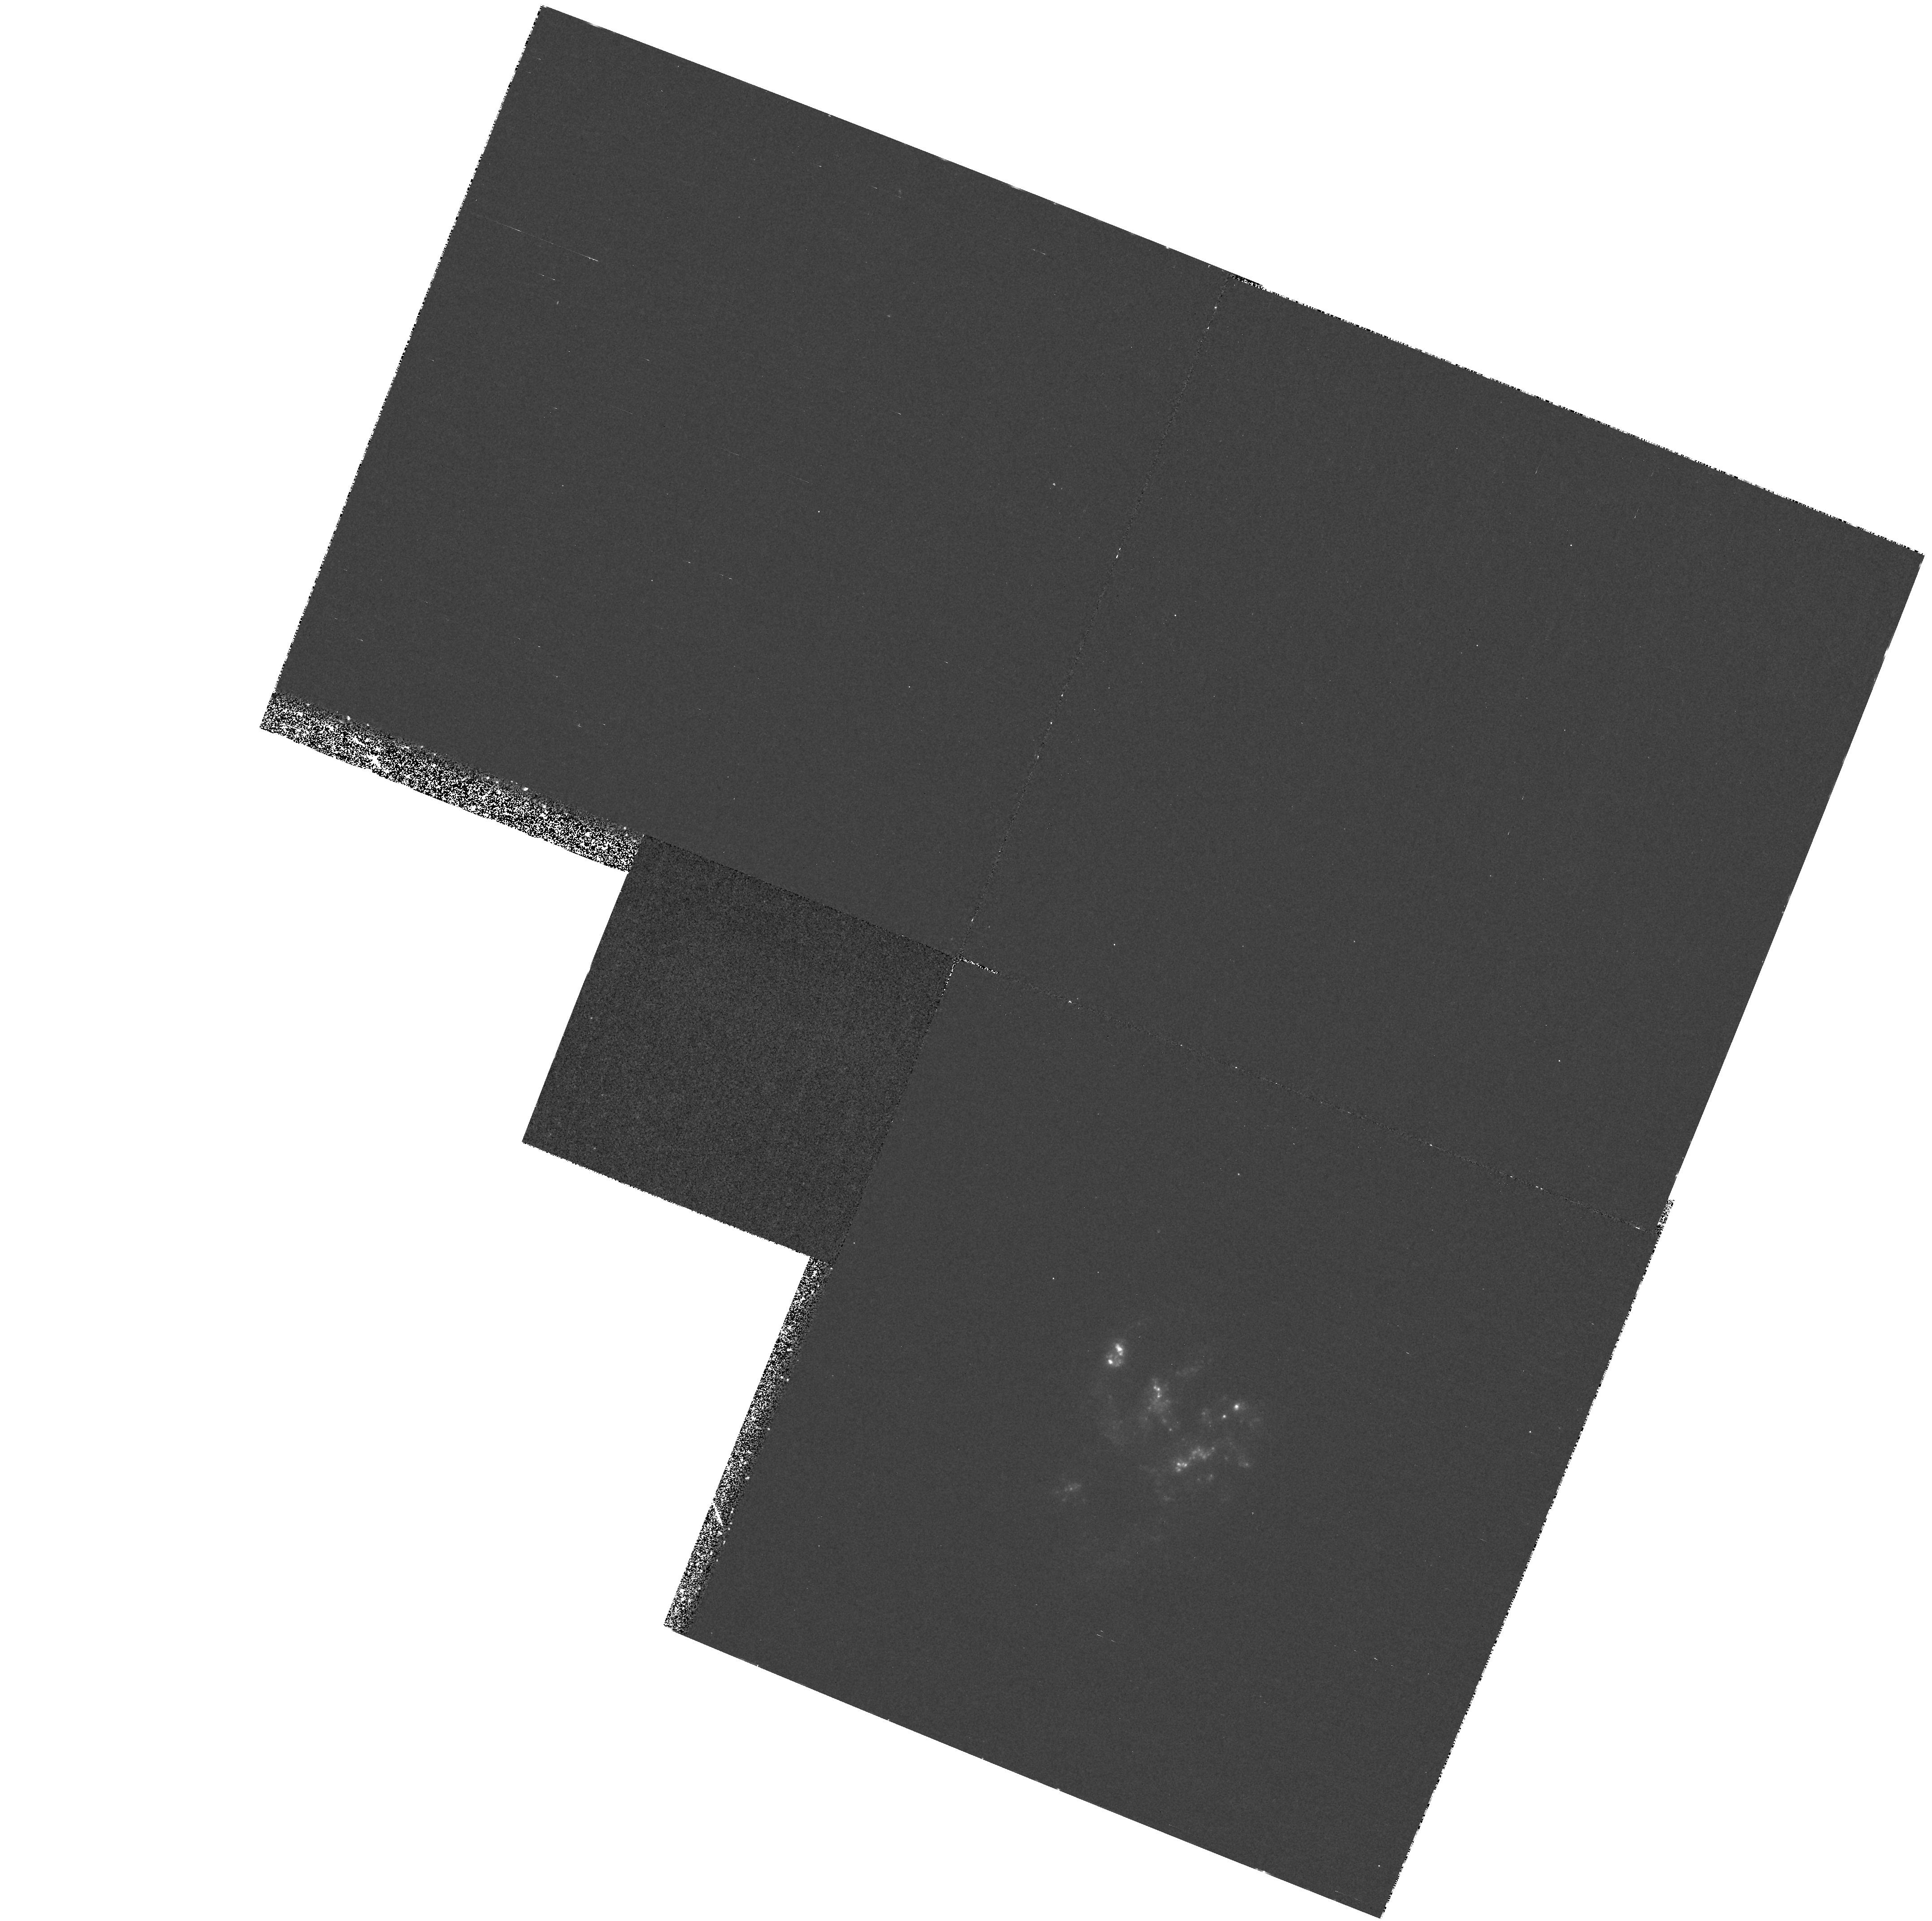
Target: NGC7673
Instrument: WFPC2/PC
Filter: F255W
Exposure: 38 min
Observation ID: hst_6871_01_wfpc2_pc_f255w_u3hh01

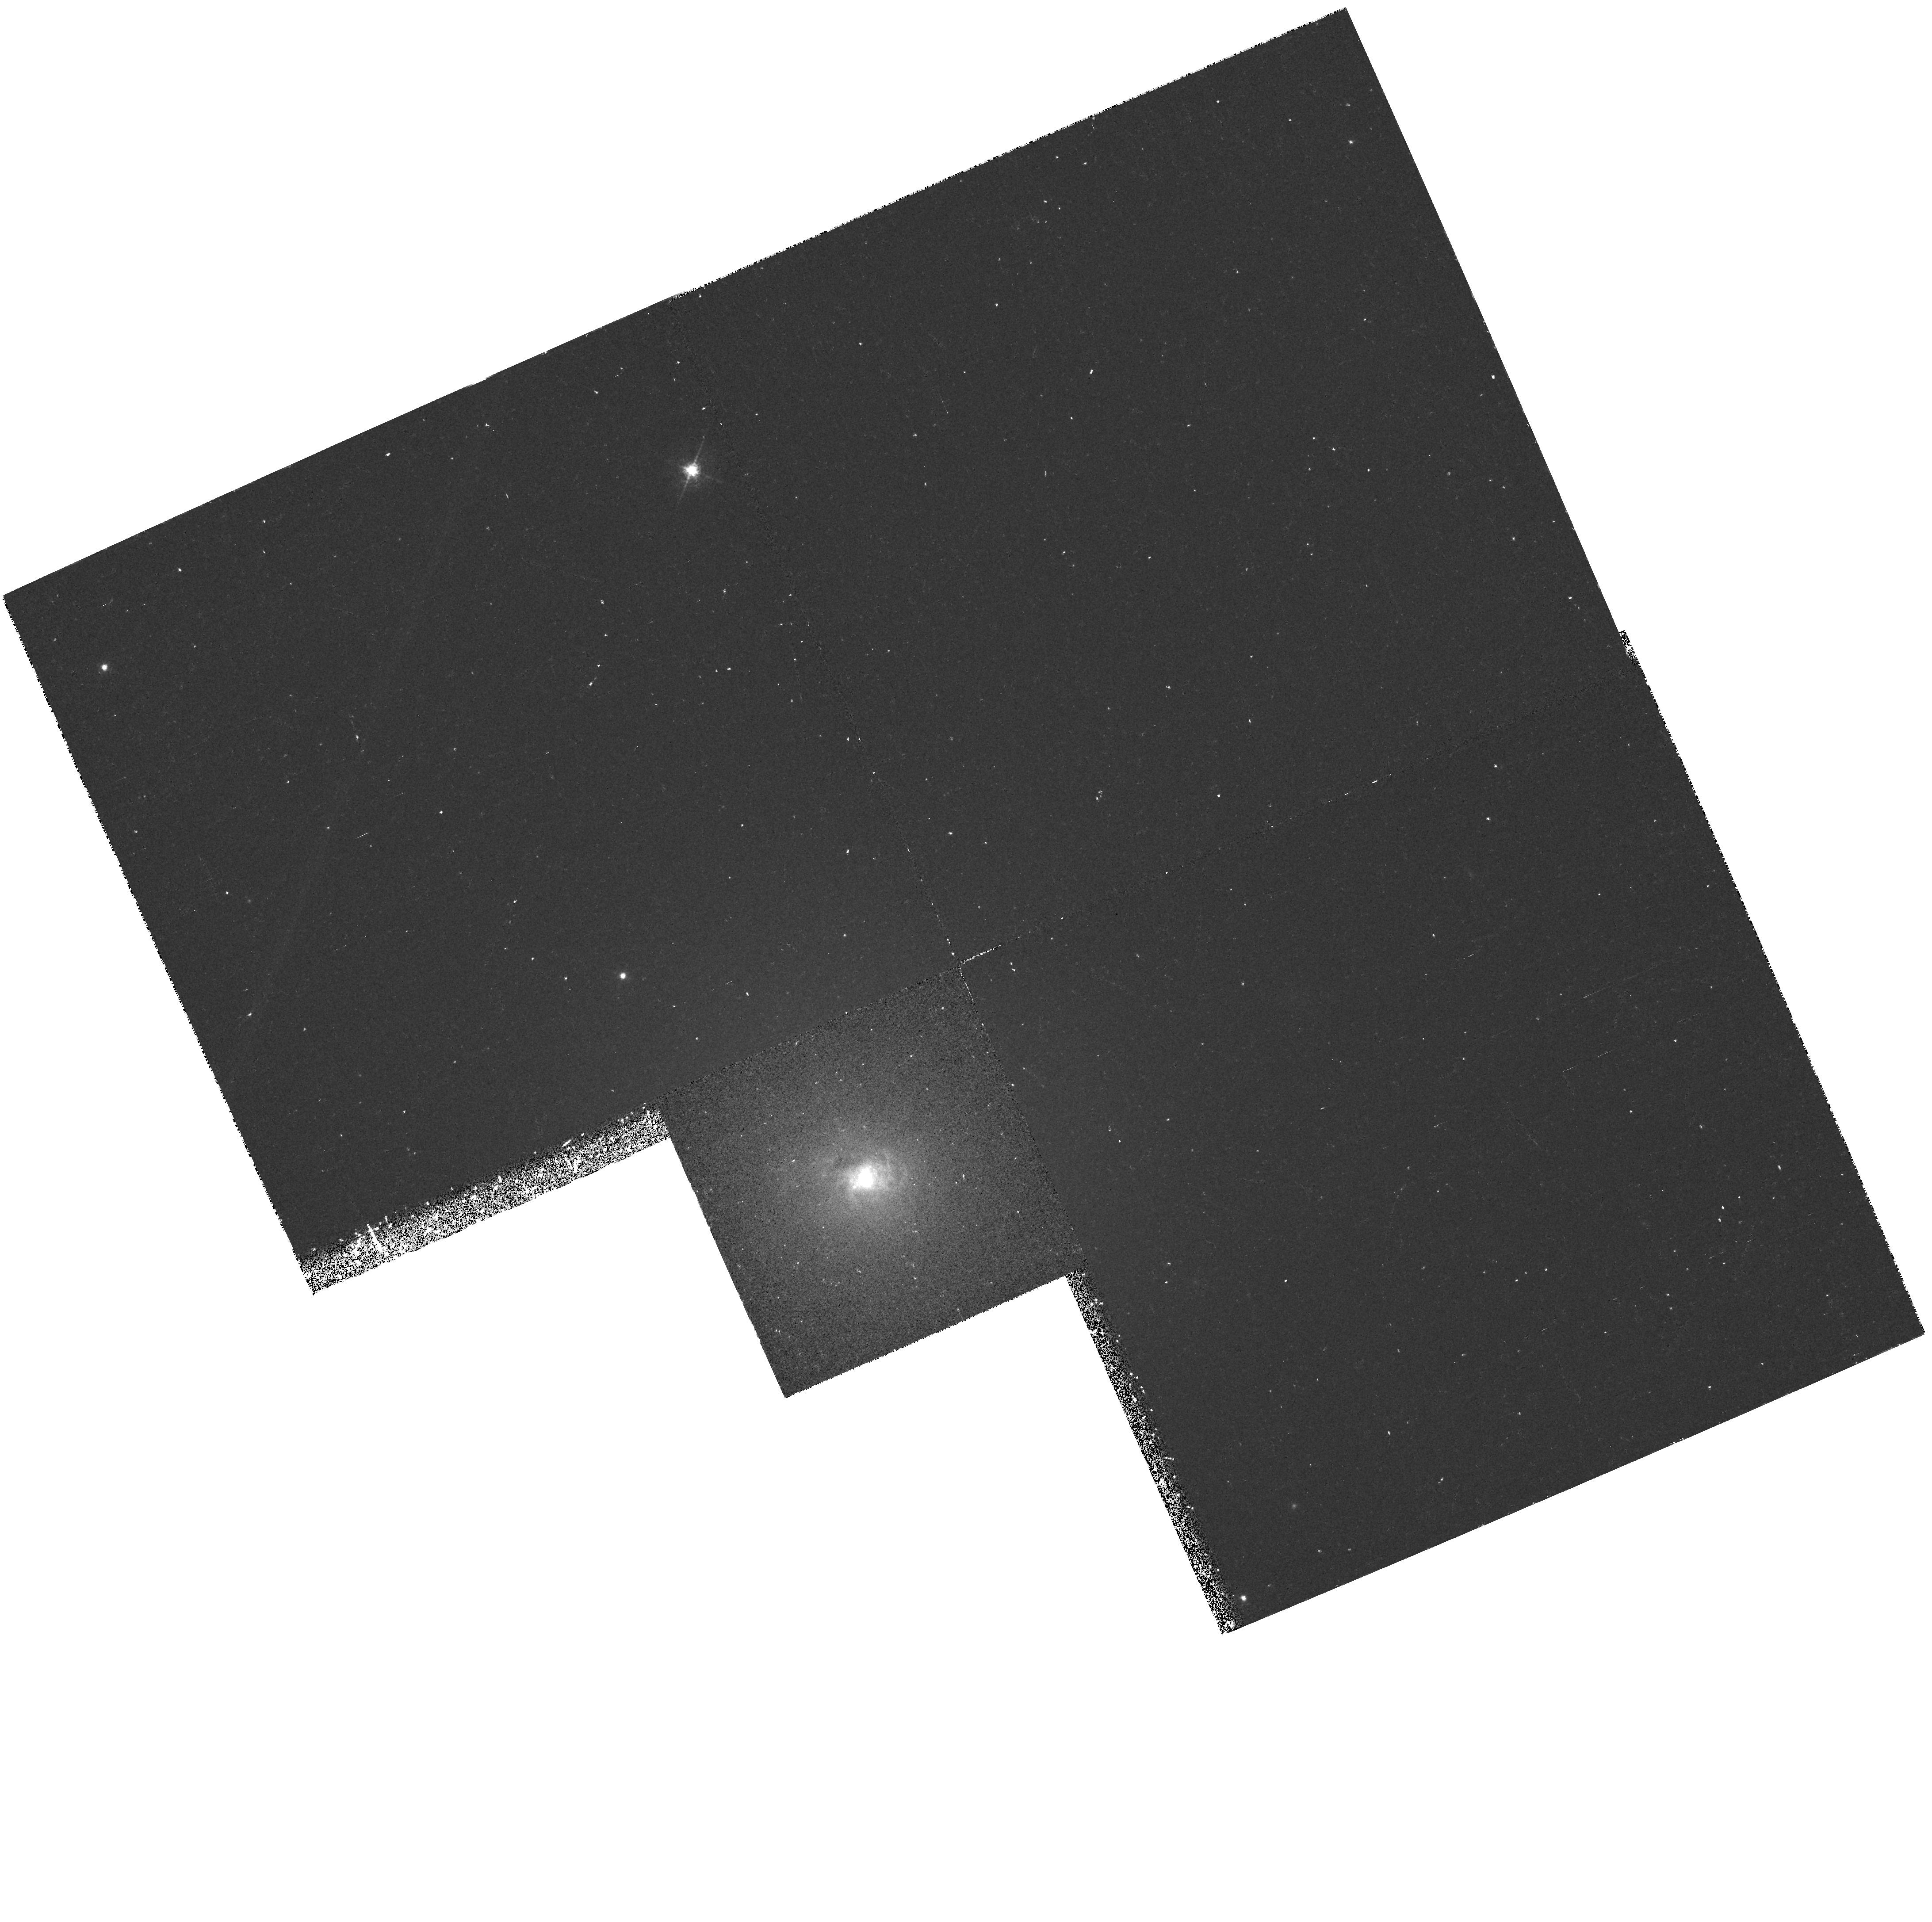
Target: NGC404
Instrument: WFPC2/PC
Filter: F656N
Exposure: 28 min
Observation ID: hst_6871_02_wfpc2_pc_f656n_u3hh02

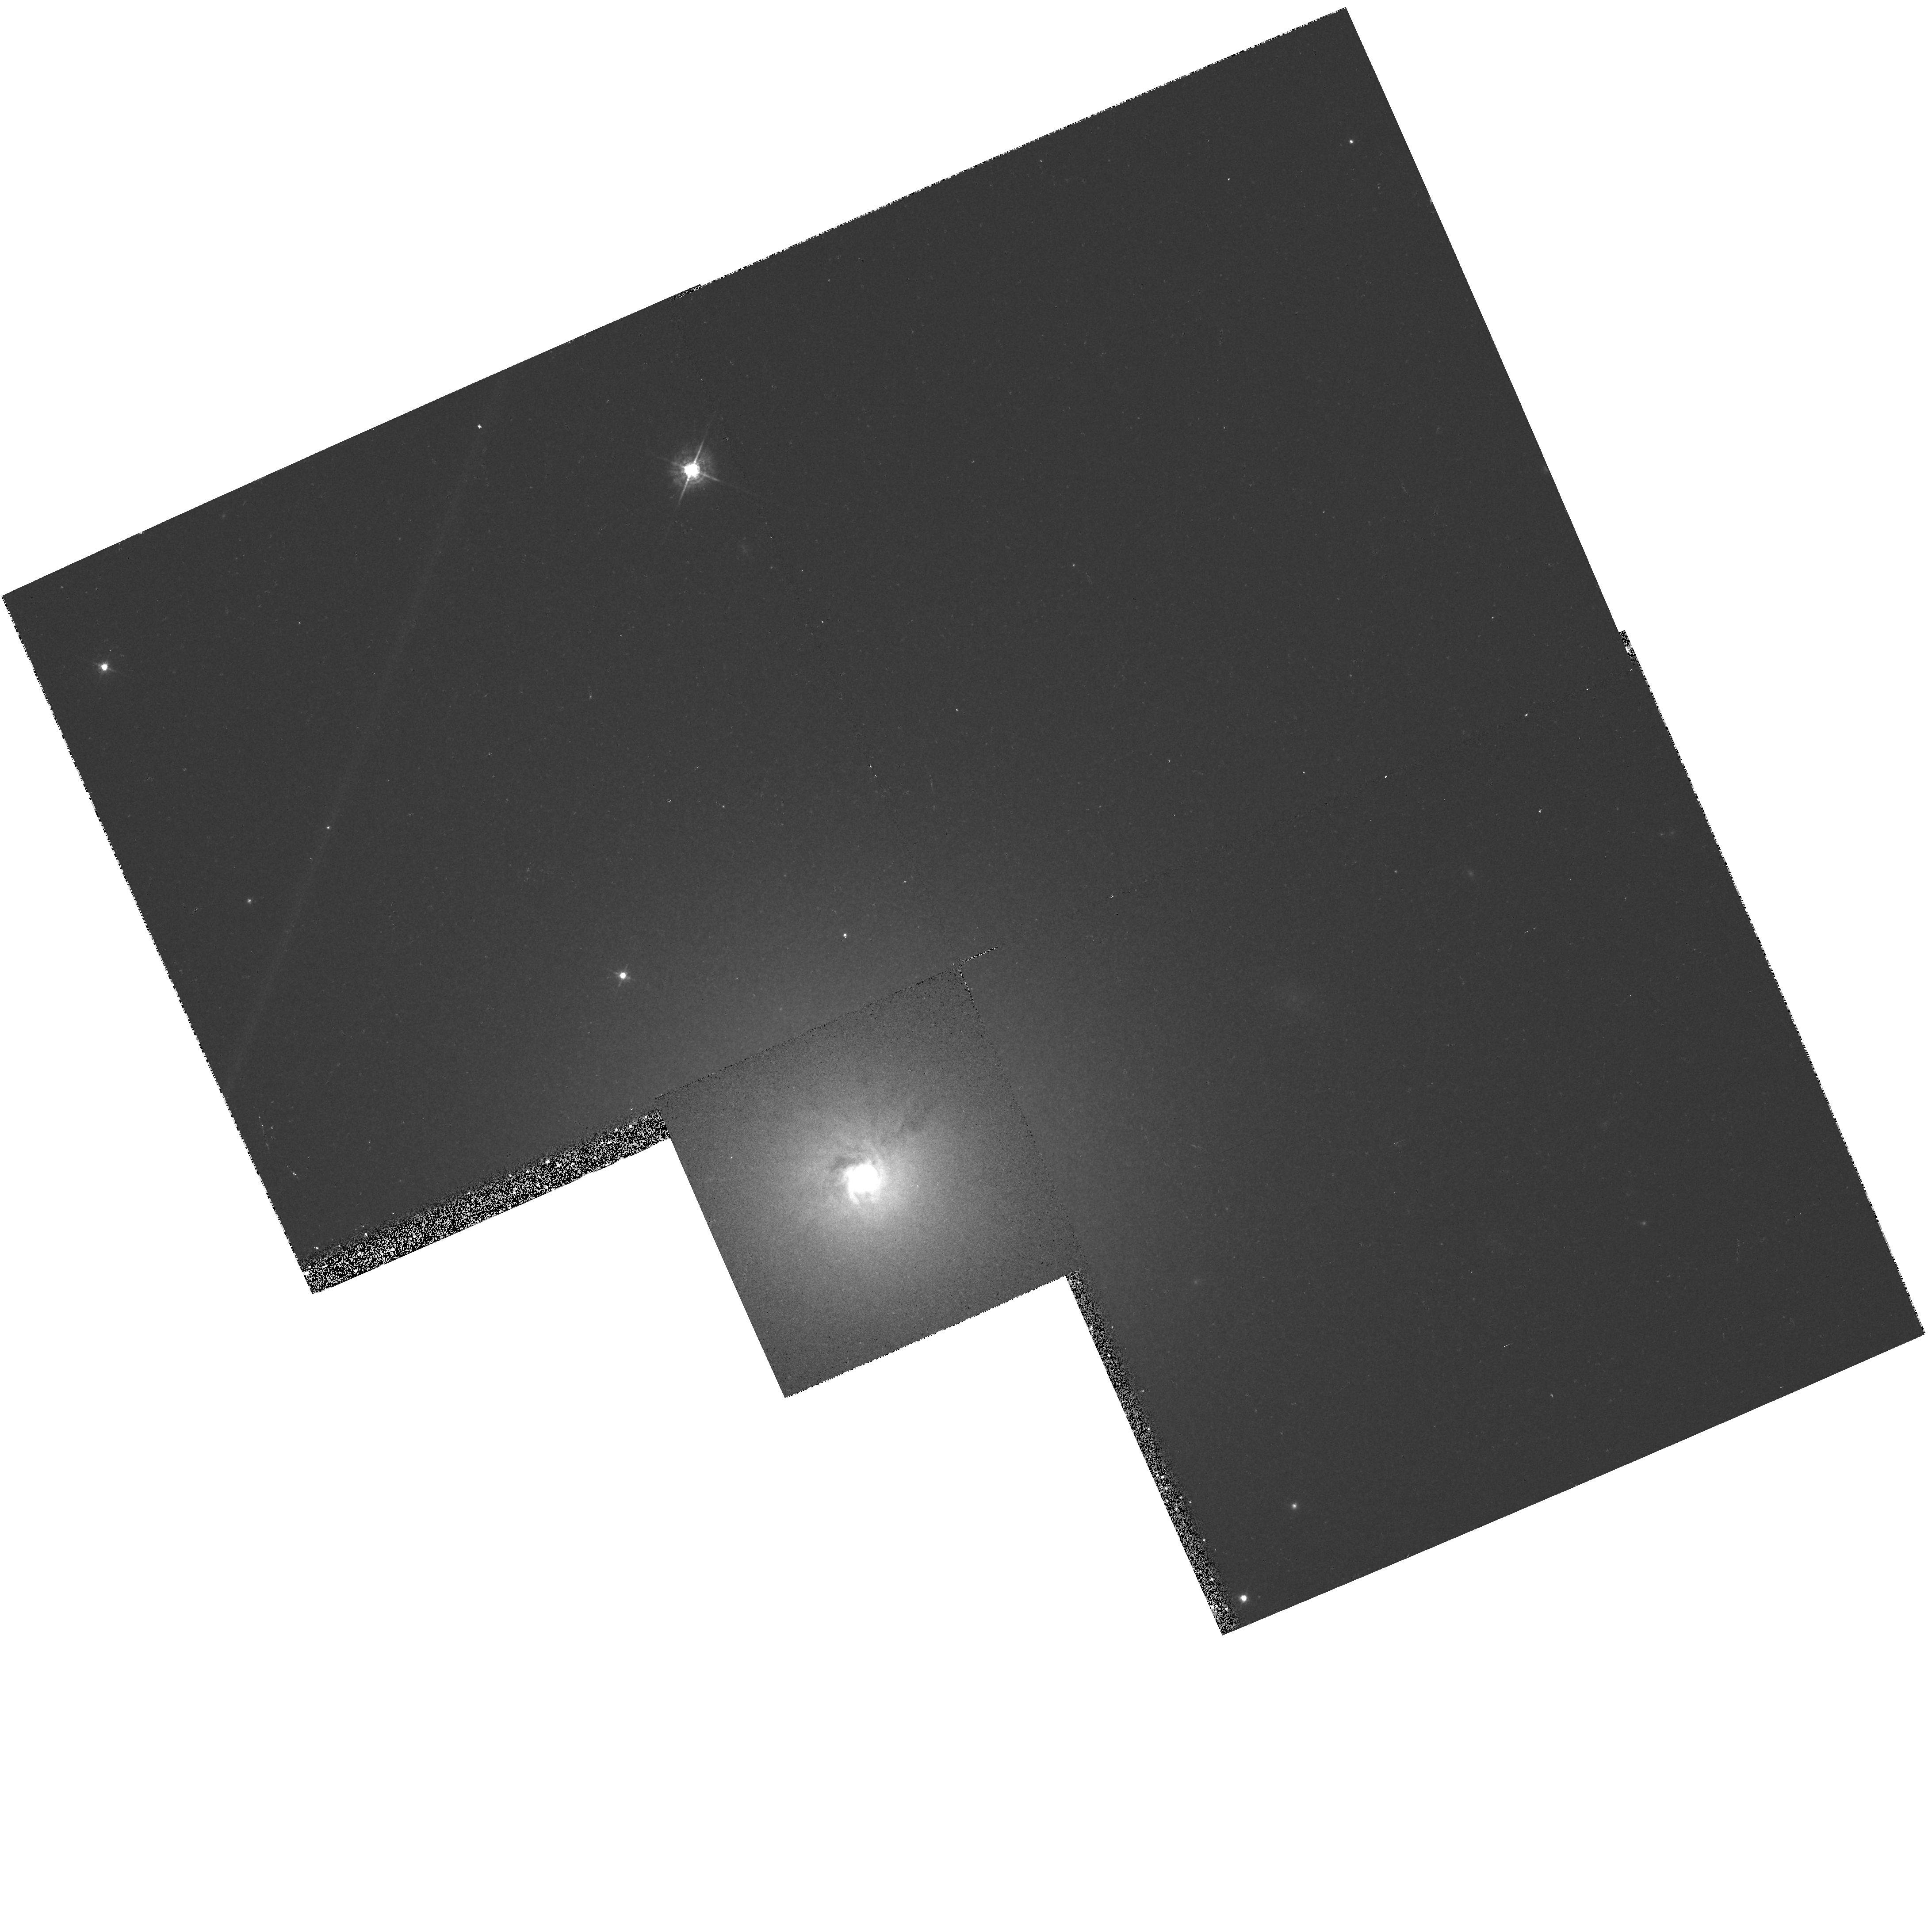
Target: NGC404
Instrument: WFPC2/PC
Filter: F547M
Exposure: 6 min
Observation ID: hst_6871_02_wfpc2_pc_f547m_u3hh02

AGN in Low Luminosity Galaxies (PI: Trauger, John)

NGC 404 is one of the nearest examples of a low luminosity active galactic nucleus in small galaxies. The goal is to obtain an initial exploration of the optical continuum and HII-emission properties of the AGN and its immediate surroundings. NGC 7673 is a high surface brightness spiral where we will search for an AGN at near-UV wavelengths.